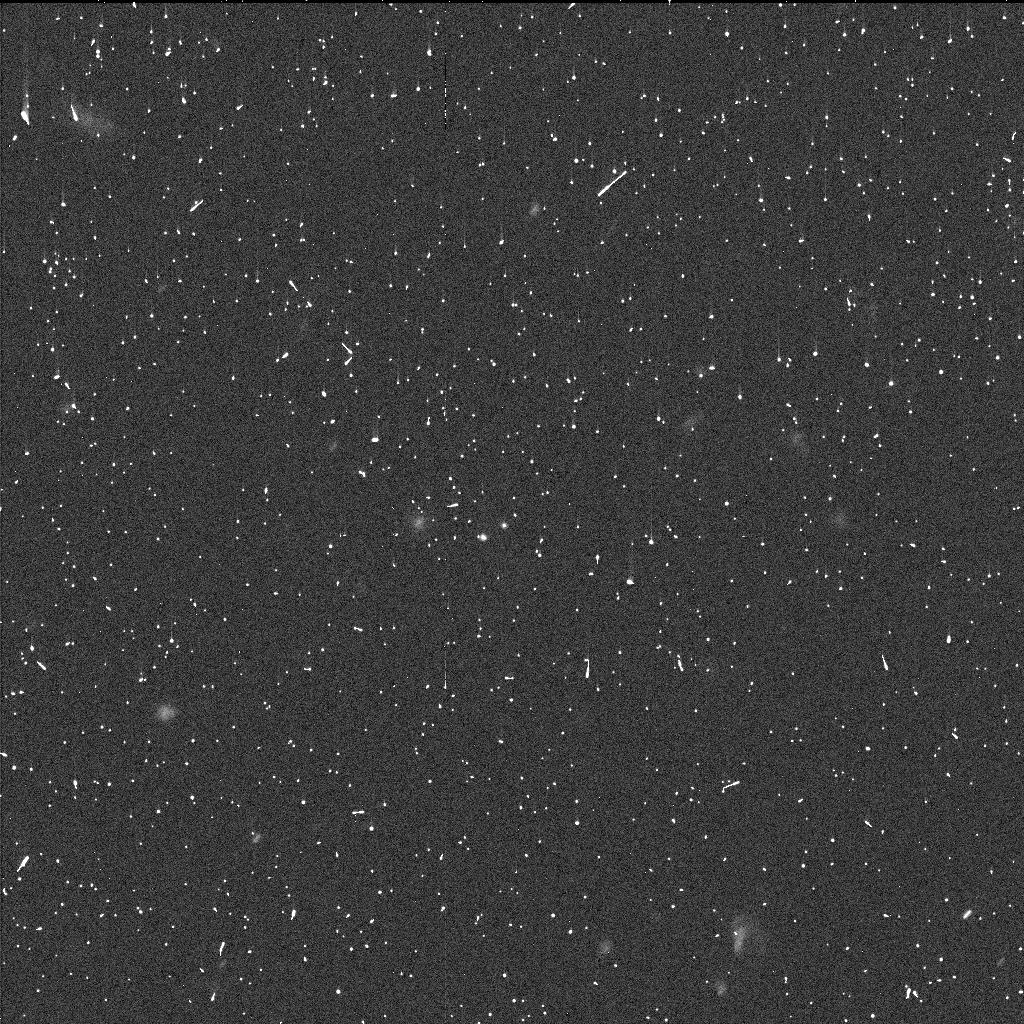
Target: 2006BR284. Instrument: WFC3/UVIS. Filter: F350LP. Exposure: 6 min. Observation ID: id9h02idq

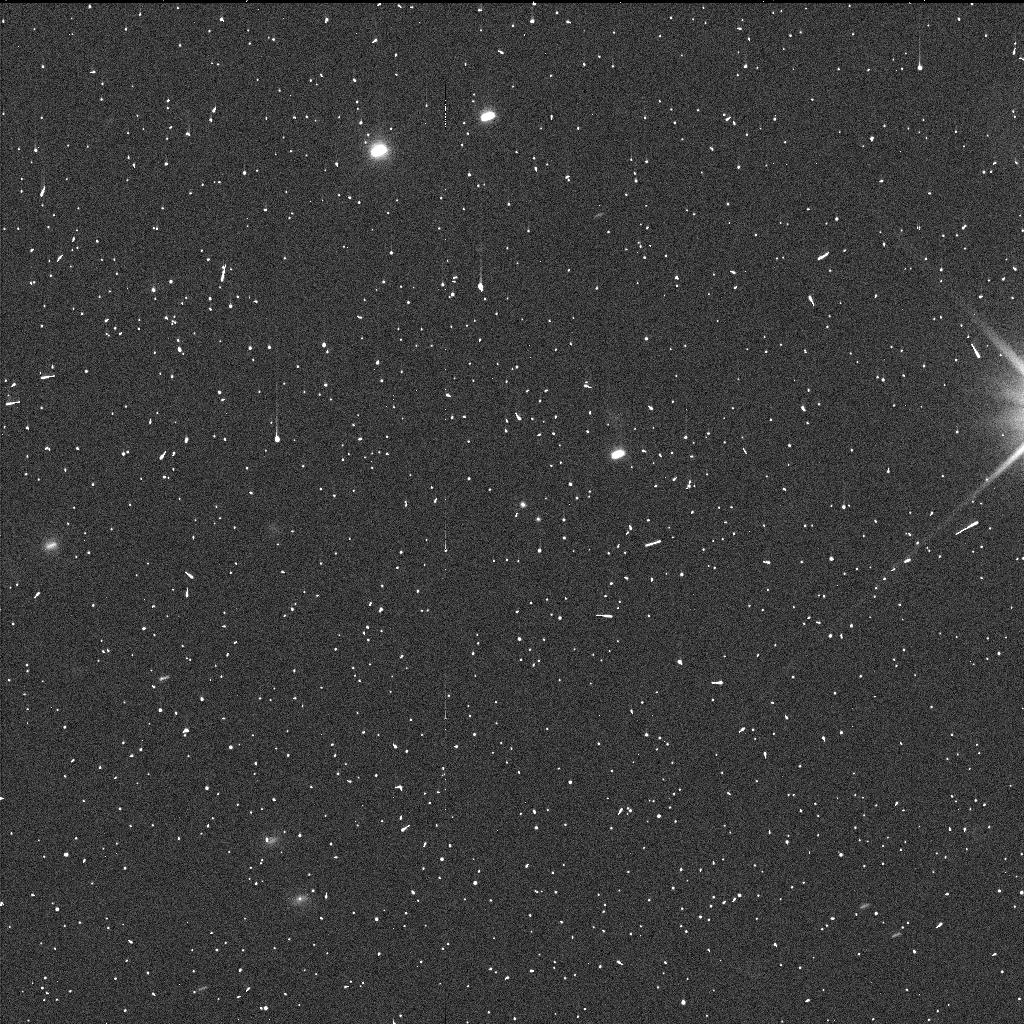
Target: 2003UN284. Instrument: WFC3/UVIS. Filter: F350LP. Exposure: 6 min. Observation ID: id9h01hwq

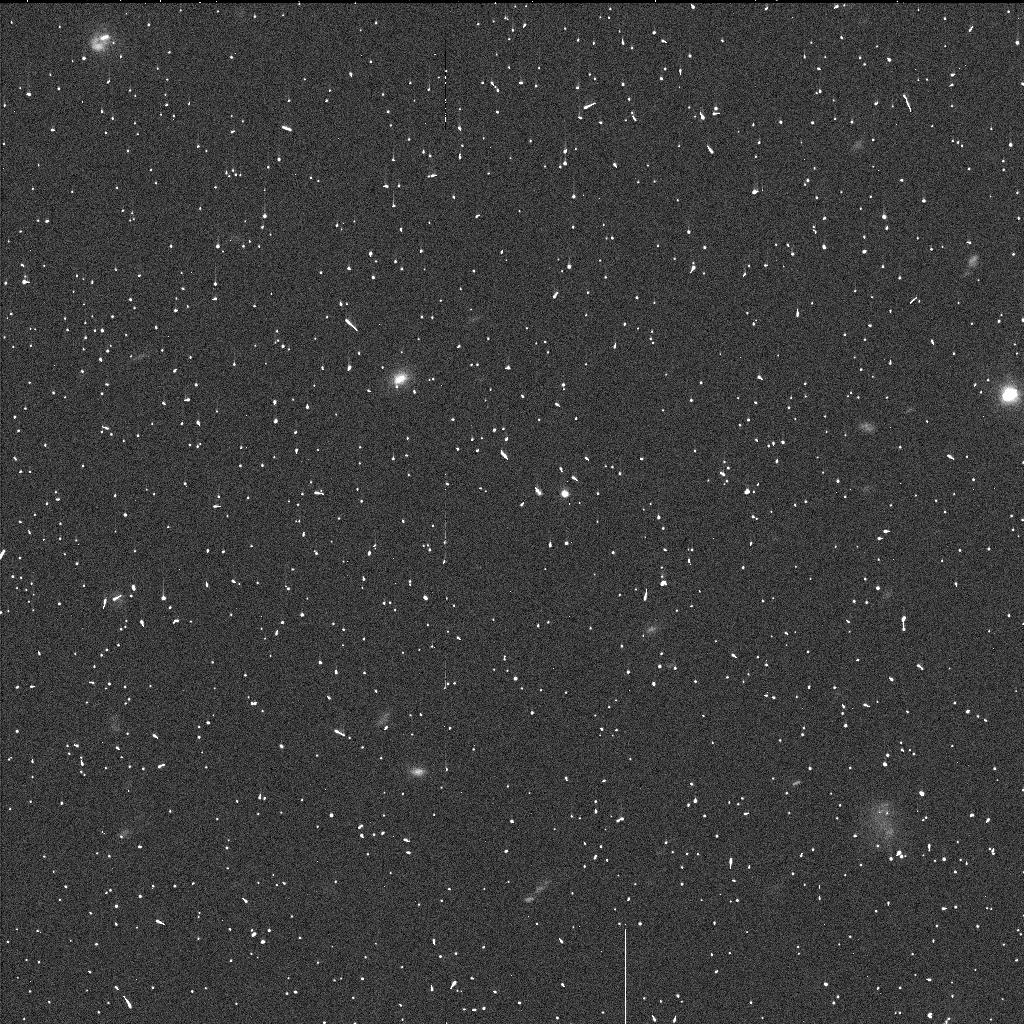
Target: 2005EO304. Instrument: WFC3/UVIS. Filter: F350LP. Exposure: 6 min. Observation ID: id9h04atq

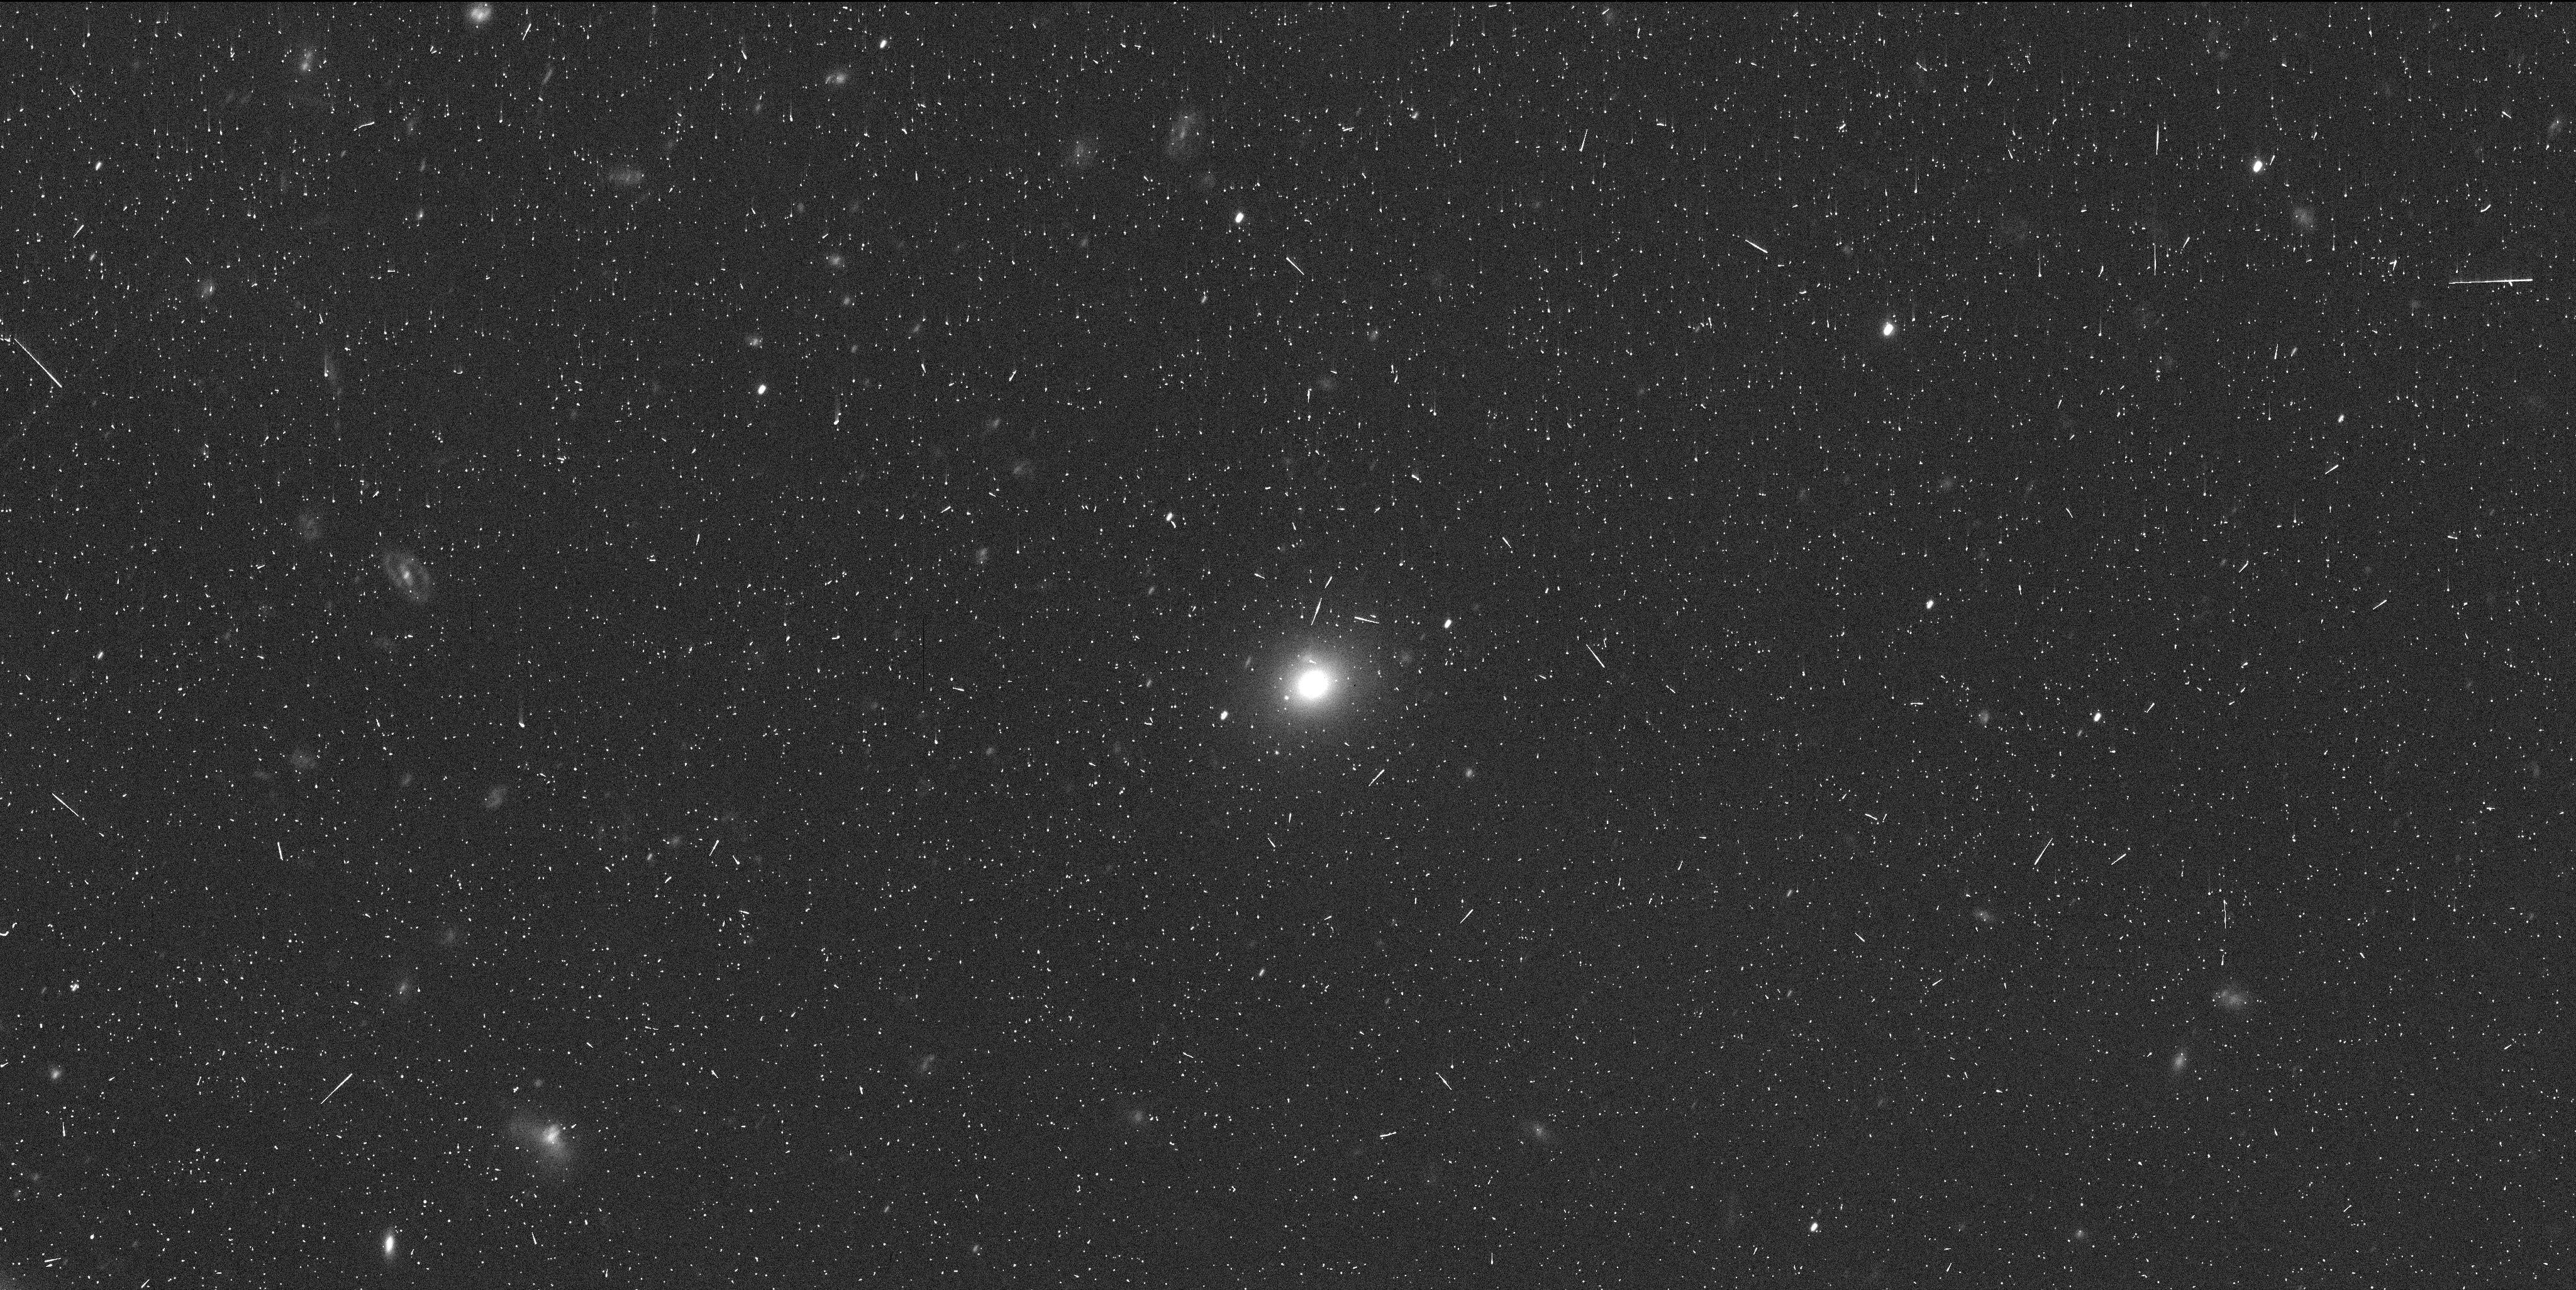
Target: 2001QW322. Instrument: WFC3/UVIS. Filter: F350LP. Exposure: 9 min. Observation ID: id9h06xyq

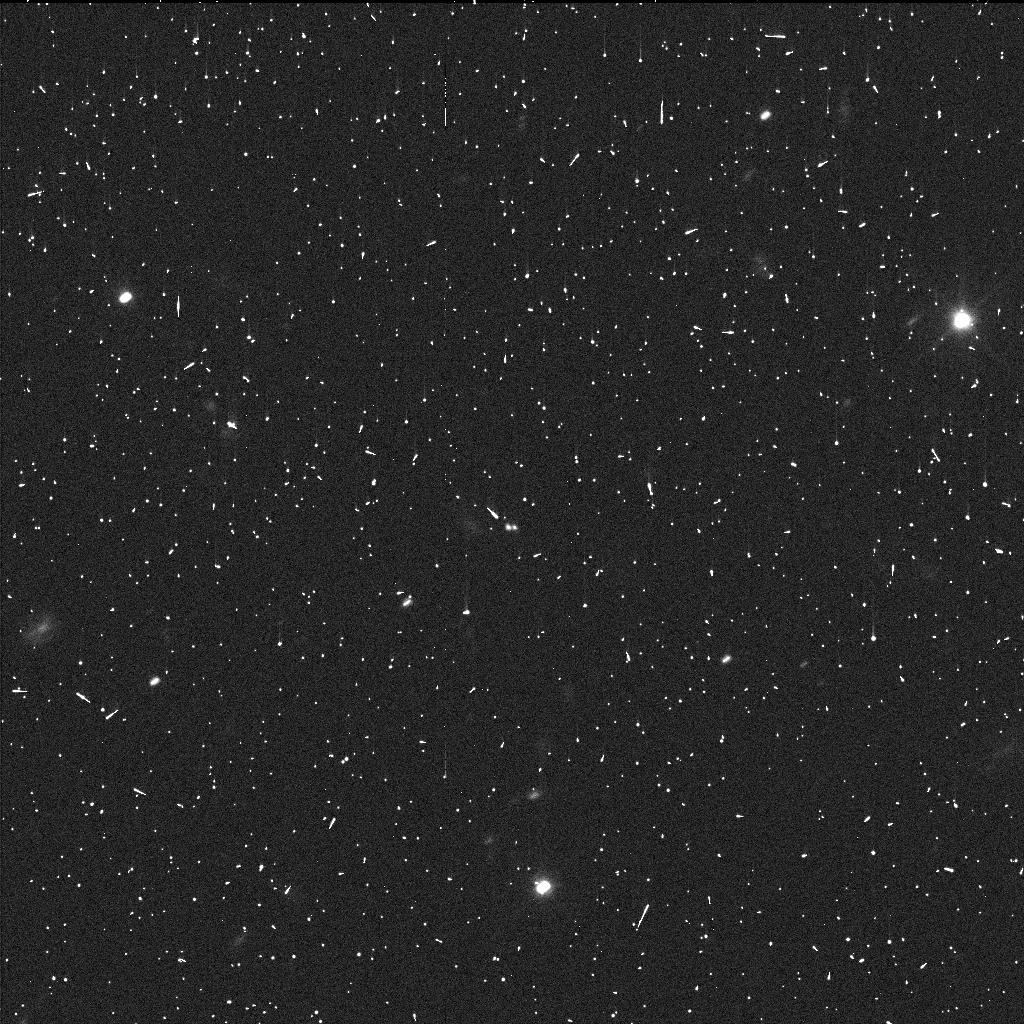
Target: 2006JZ81. Instrument: WFC3/UVIS. Filter: F350LP. Exposure: 6 min. Observation ID: id9h05djq

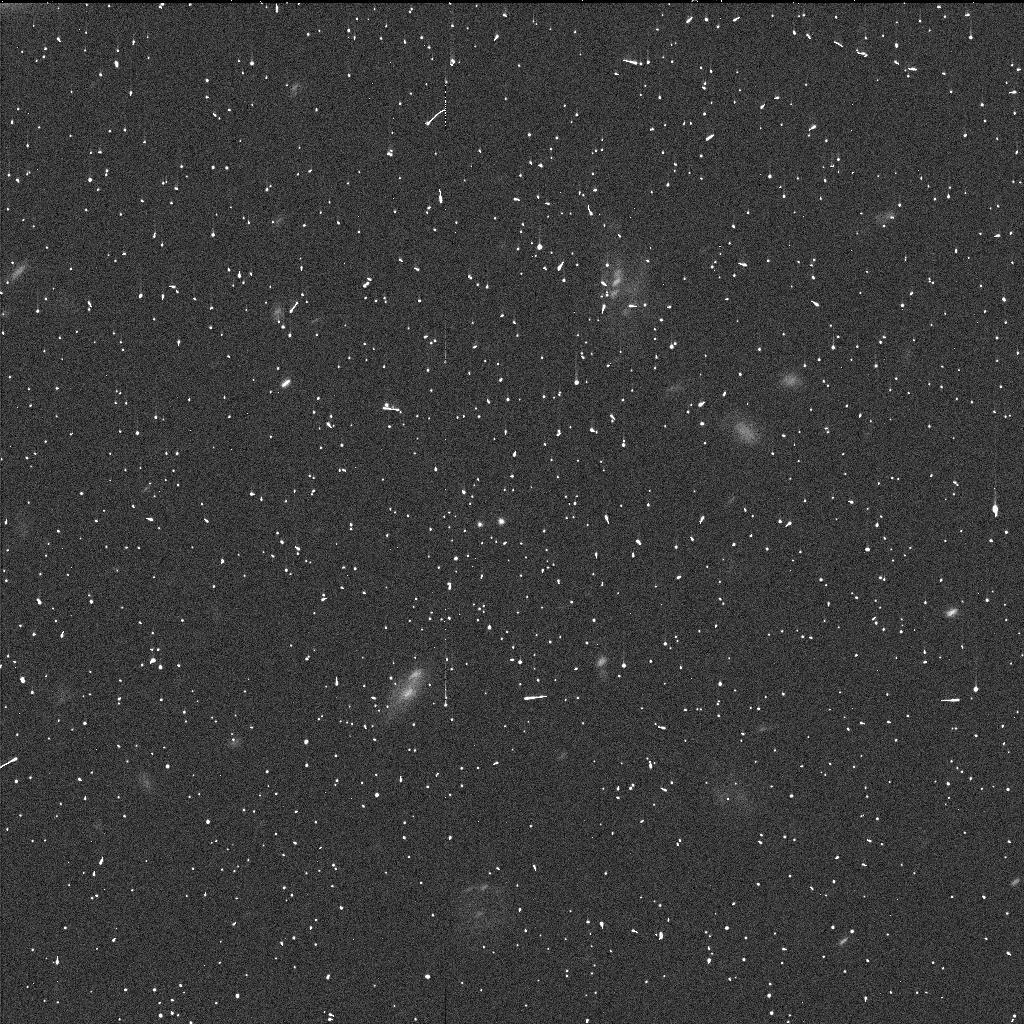
Target: 2006CH69. Instrument: WFC3/UVIS. Filter: F350LP. Exposure: 6 min. Observation ID: id9h03wtq

Primordial Triplicity: A Census of Hierarchical Triples in the Cold Classical Kuiper Belt (PI: Porter, Simon Bernard)

We propose to observe six wide binaries in the cold classical Kuiper Belt (CCKB) with WFC3 to determine what fraction of them are actually triple systems. The only known hierarchical triple Kuiper Belt object is in the 3:2 Neptune resonance, (47171) 1999 TC36, and so far none have been discovered in the CCKB. Because the CCKB was the least disturbed part of the solar system during giant planet migration, it preserves many primordial aspects of planetesimal formation, including our wide binary targets. If even one of these wide binaries is actually a triple, it would strongly imply that the dominant binary formation mechanism was one that could also create triples. The leading such model is gravitational collapse, which requires that any triples and binaries were formed directly out a single cloud of material. JWST/NIRSpec could further test this theory by comparing the spectra of the three separate objects. In addition, hierarchical triples can uniquely provide independent mass determinations for all three objects. These masses can then be combined with thermal radius measurements from JWST/MIRI and ALMA to determine densities for all three objects in a hierarchical triple. Thus these proposed observations would enable JWST to peer into the interiors of some of the most primordial objects in the outer solar system.